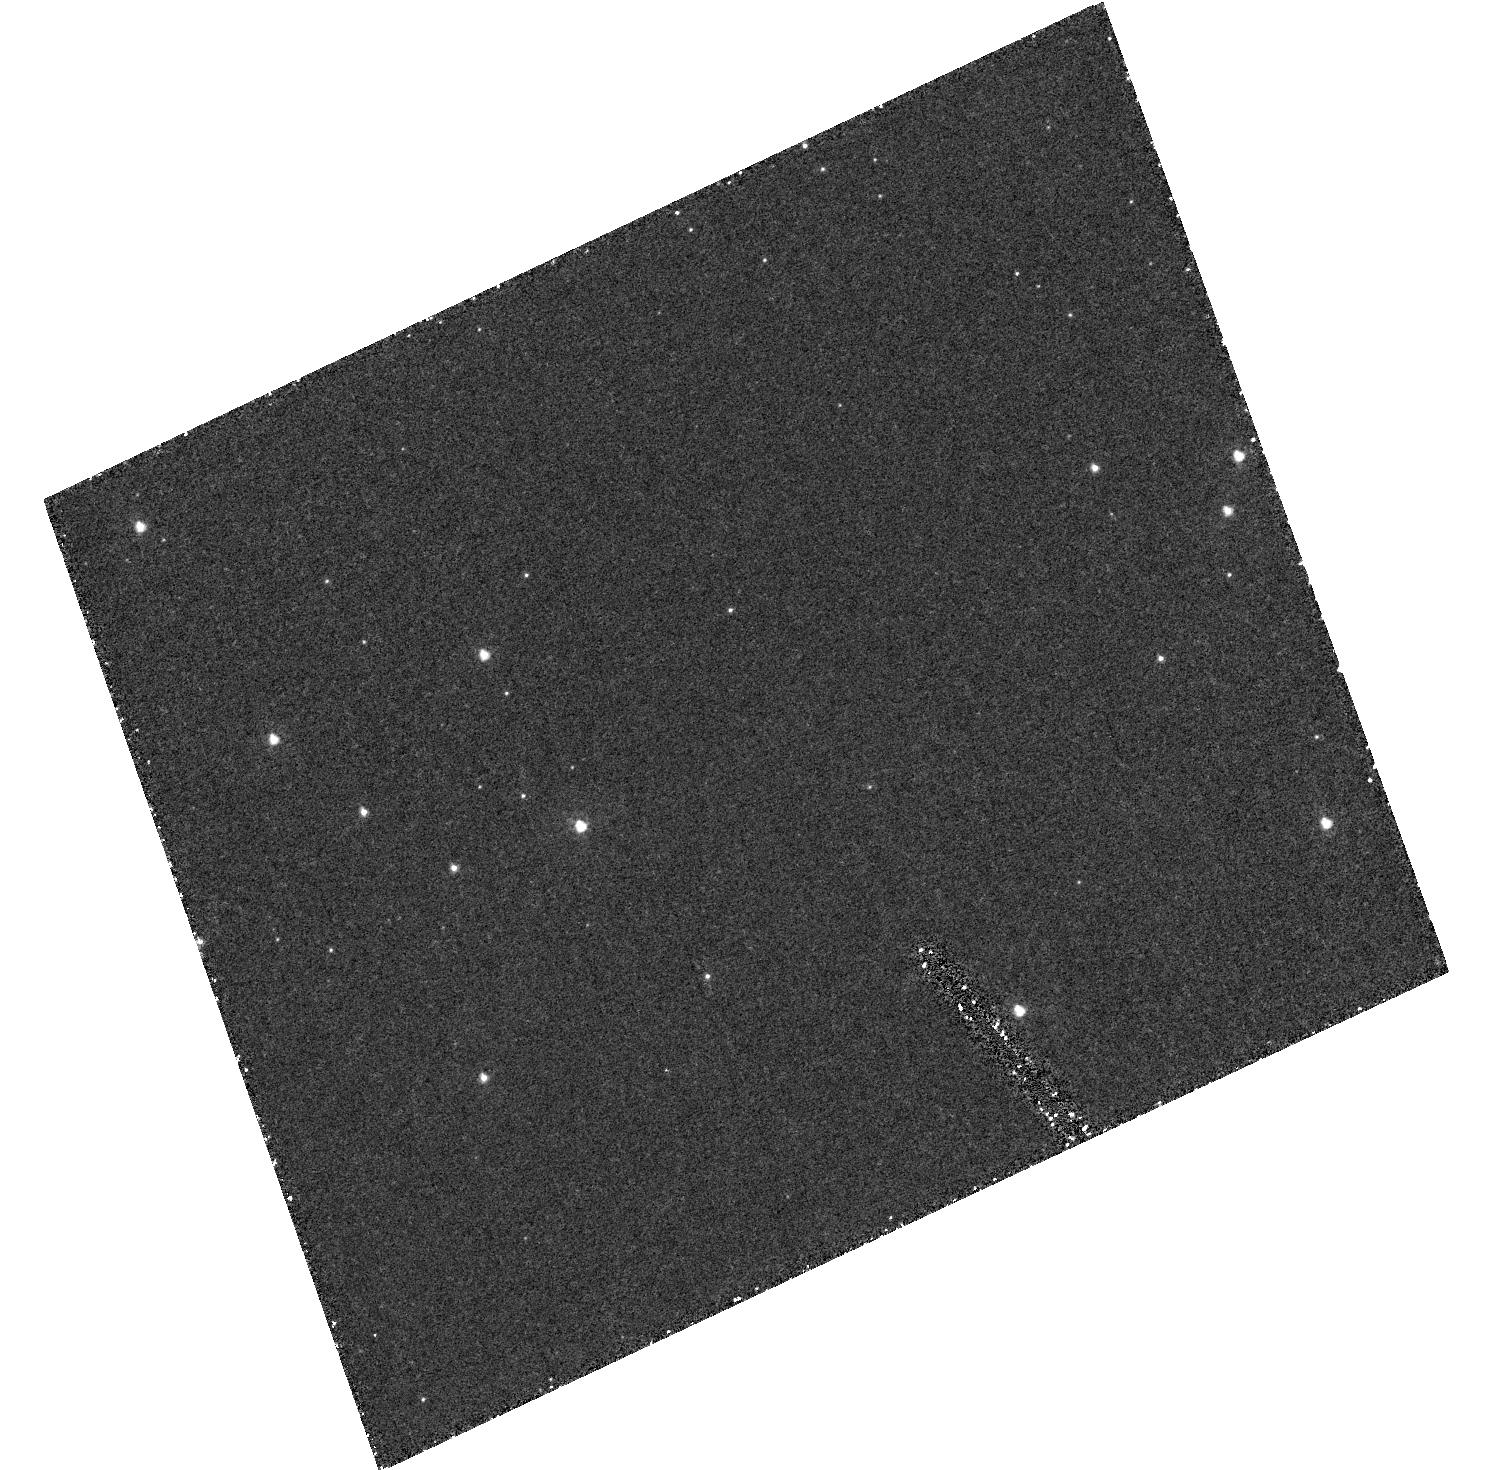
Target: field at RA 5.667°, Dec -72.064°
Instrument: ACS/HRC
Filter: F250W
Exposure: 1.5 h
Observation ID: hst_9444_01_acs_hrc_f250w_j6lk01

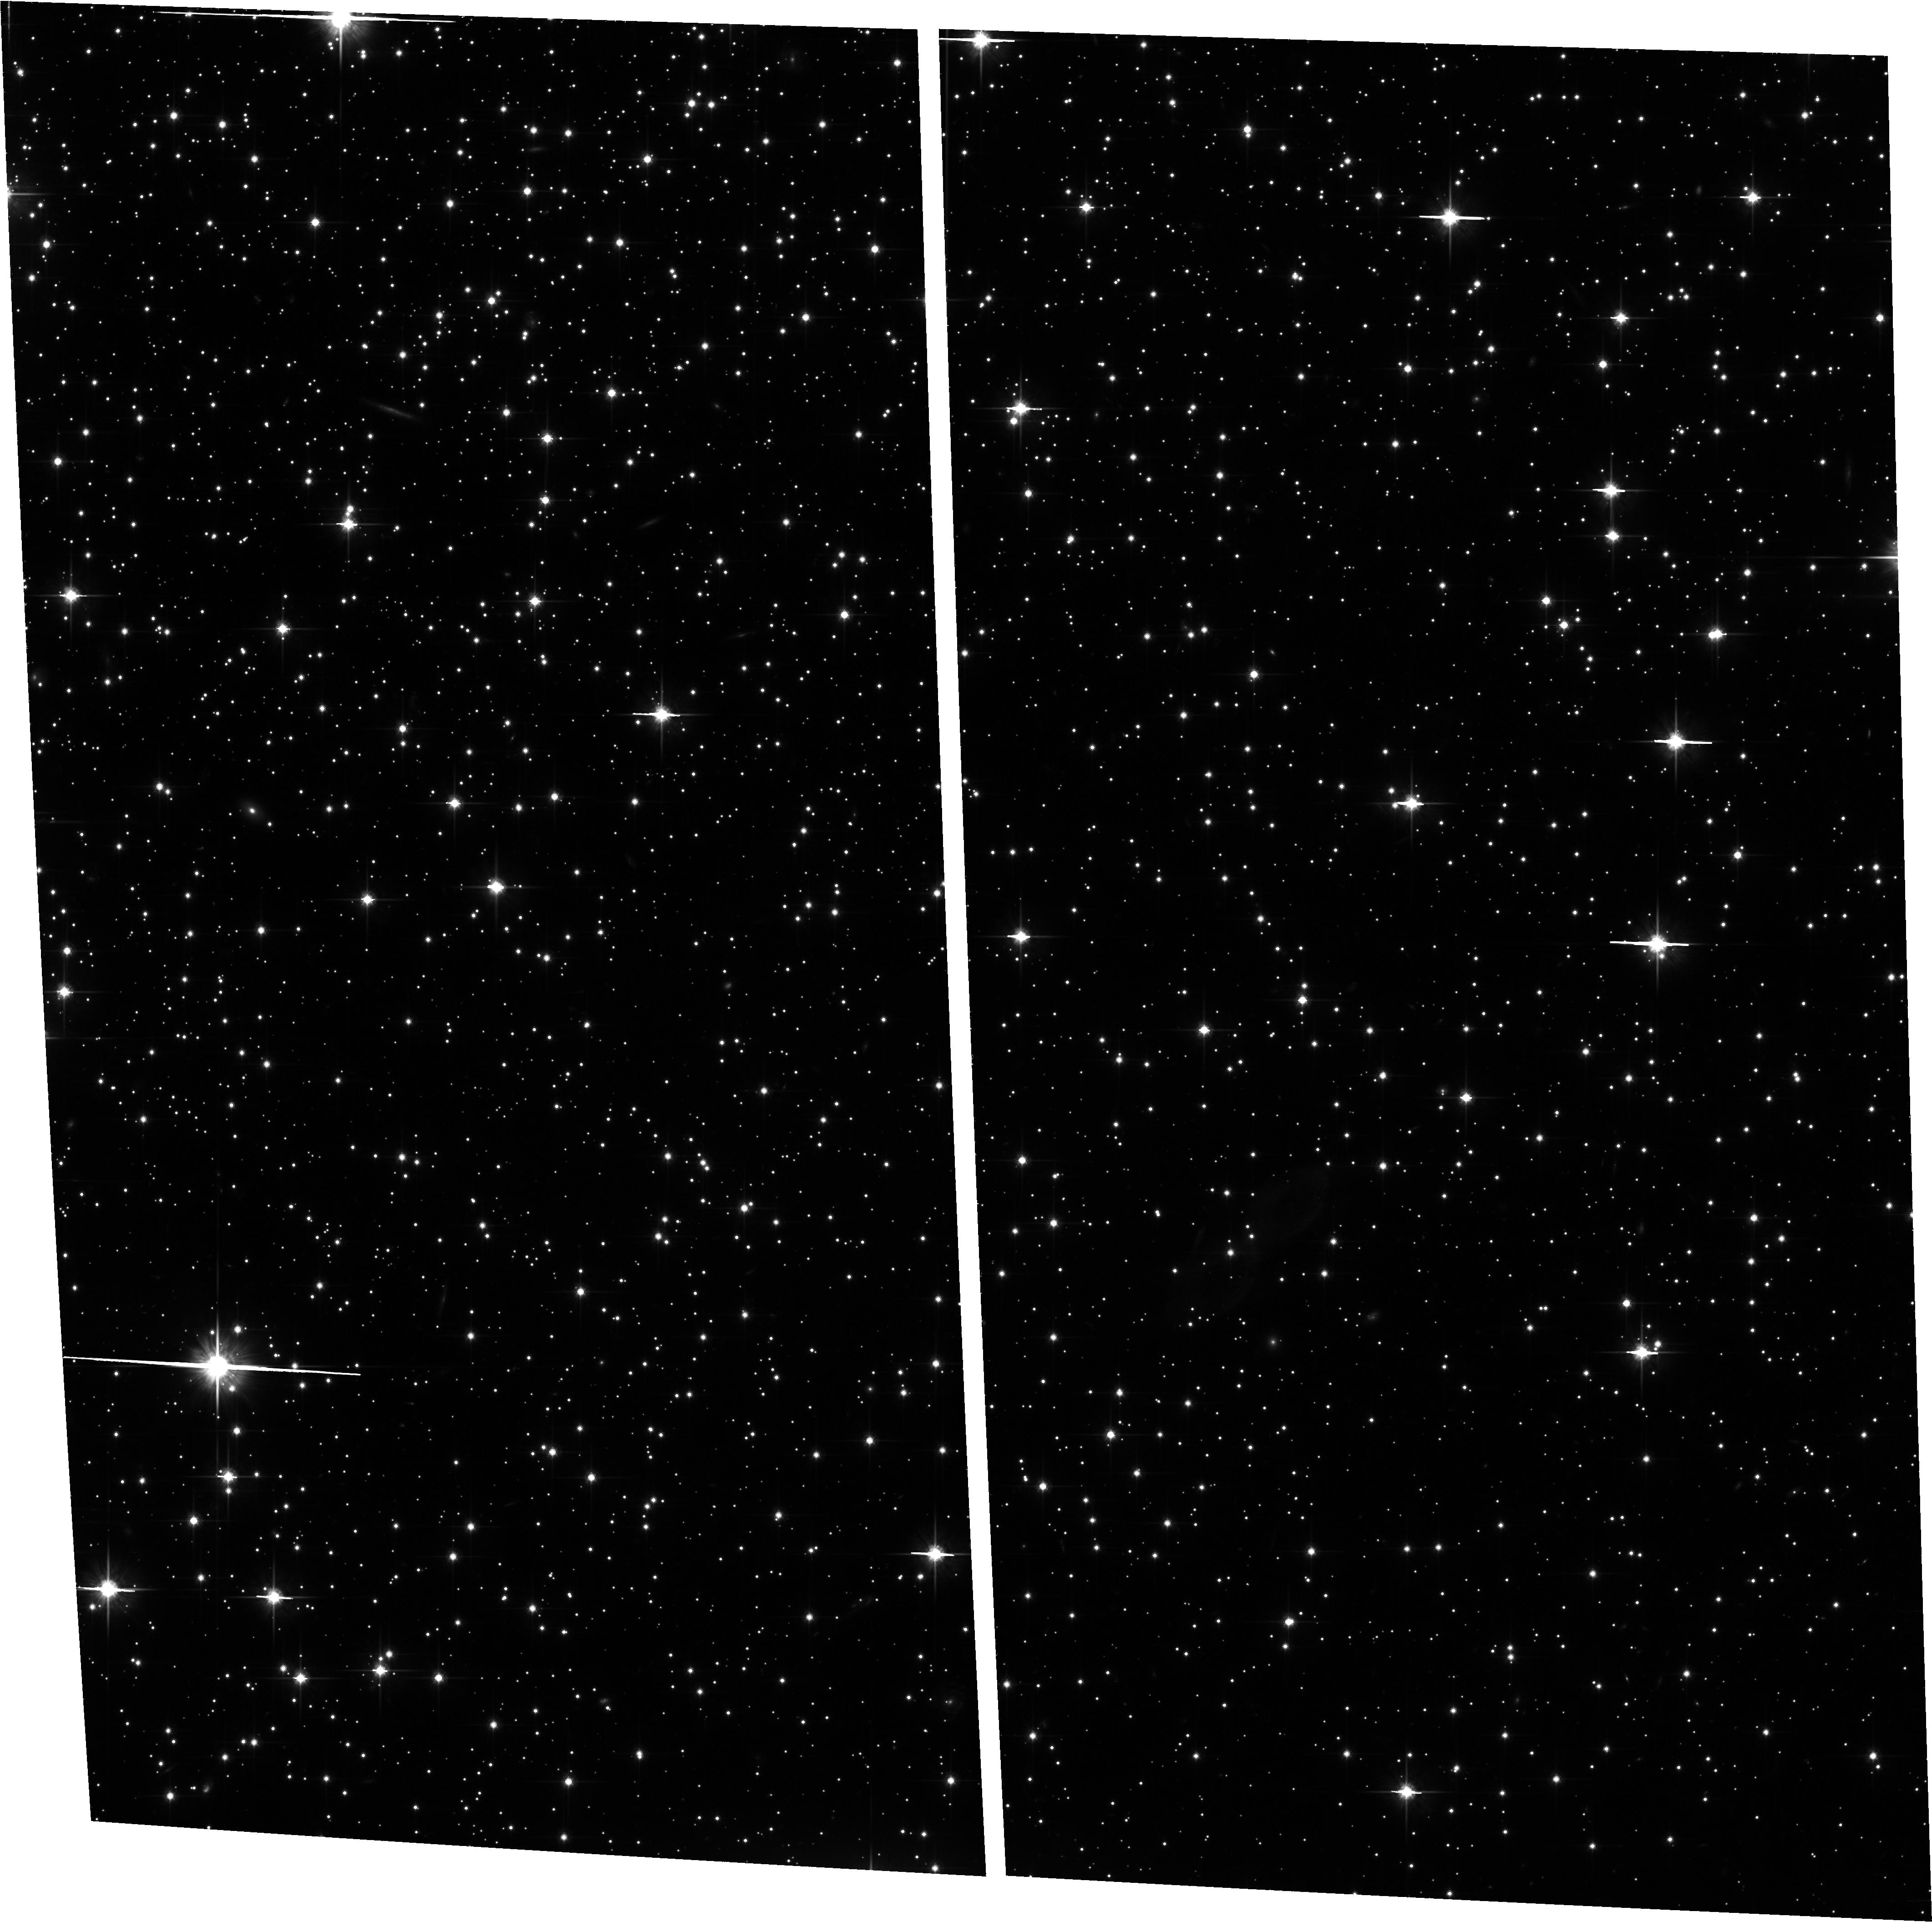
Target: NGC5139
Instrument: ACS/WFC
Filter: F814W
Exposure: 1.5 h
Observation ID: hst_9444_02_acs_wfc_f814w_j6lk02

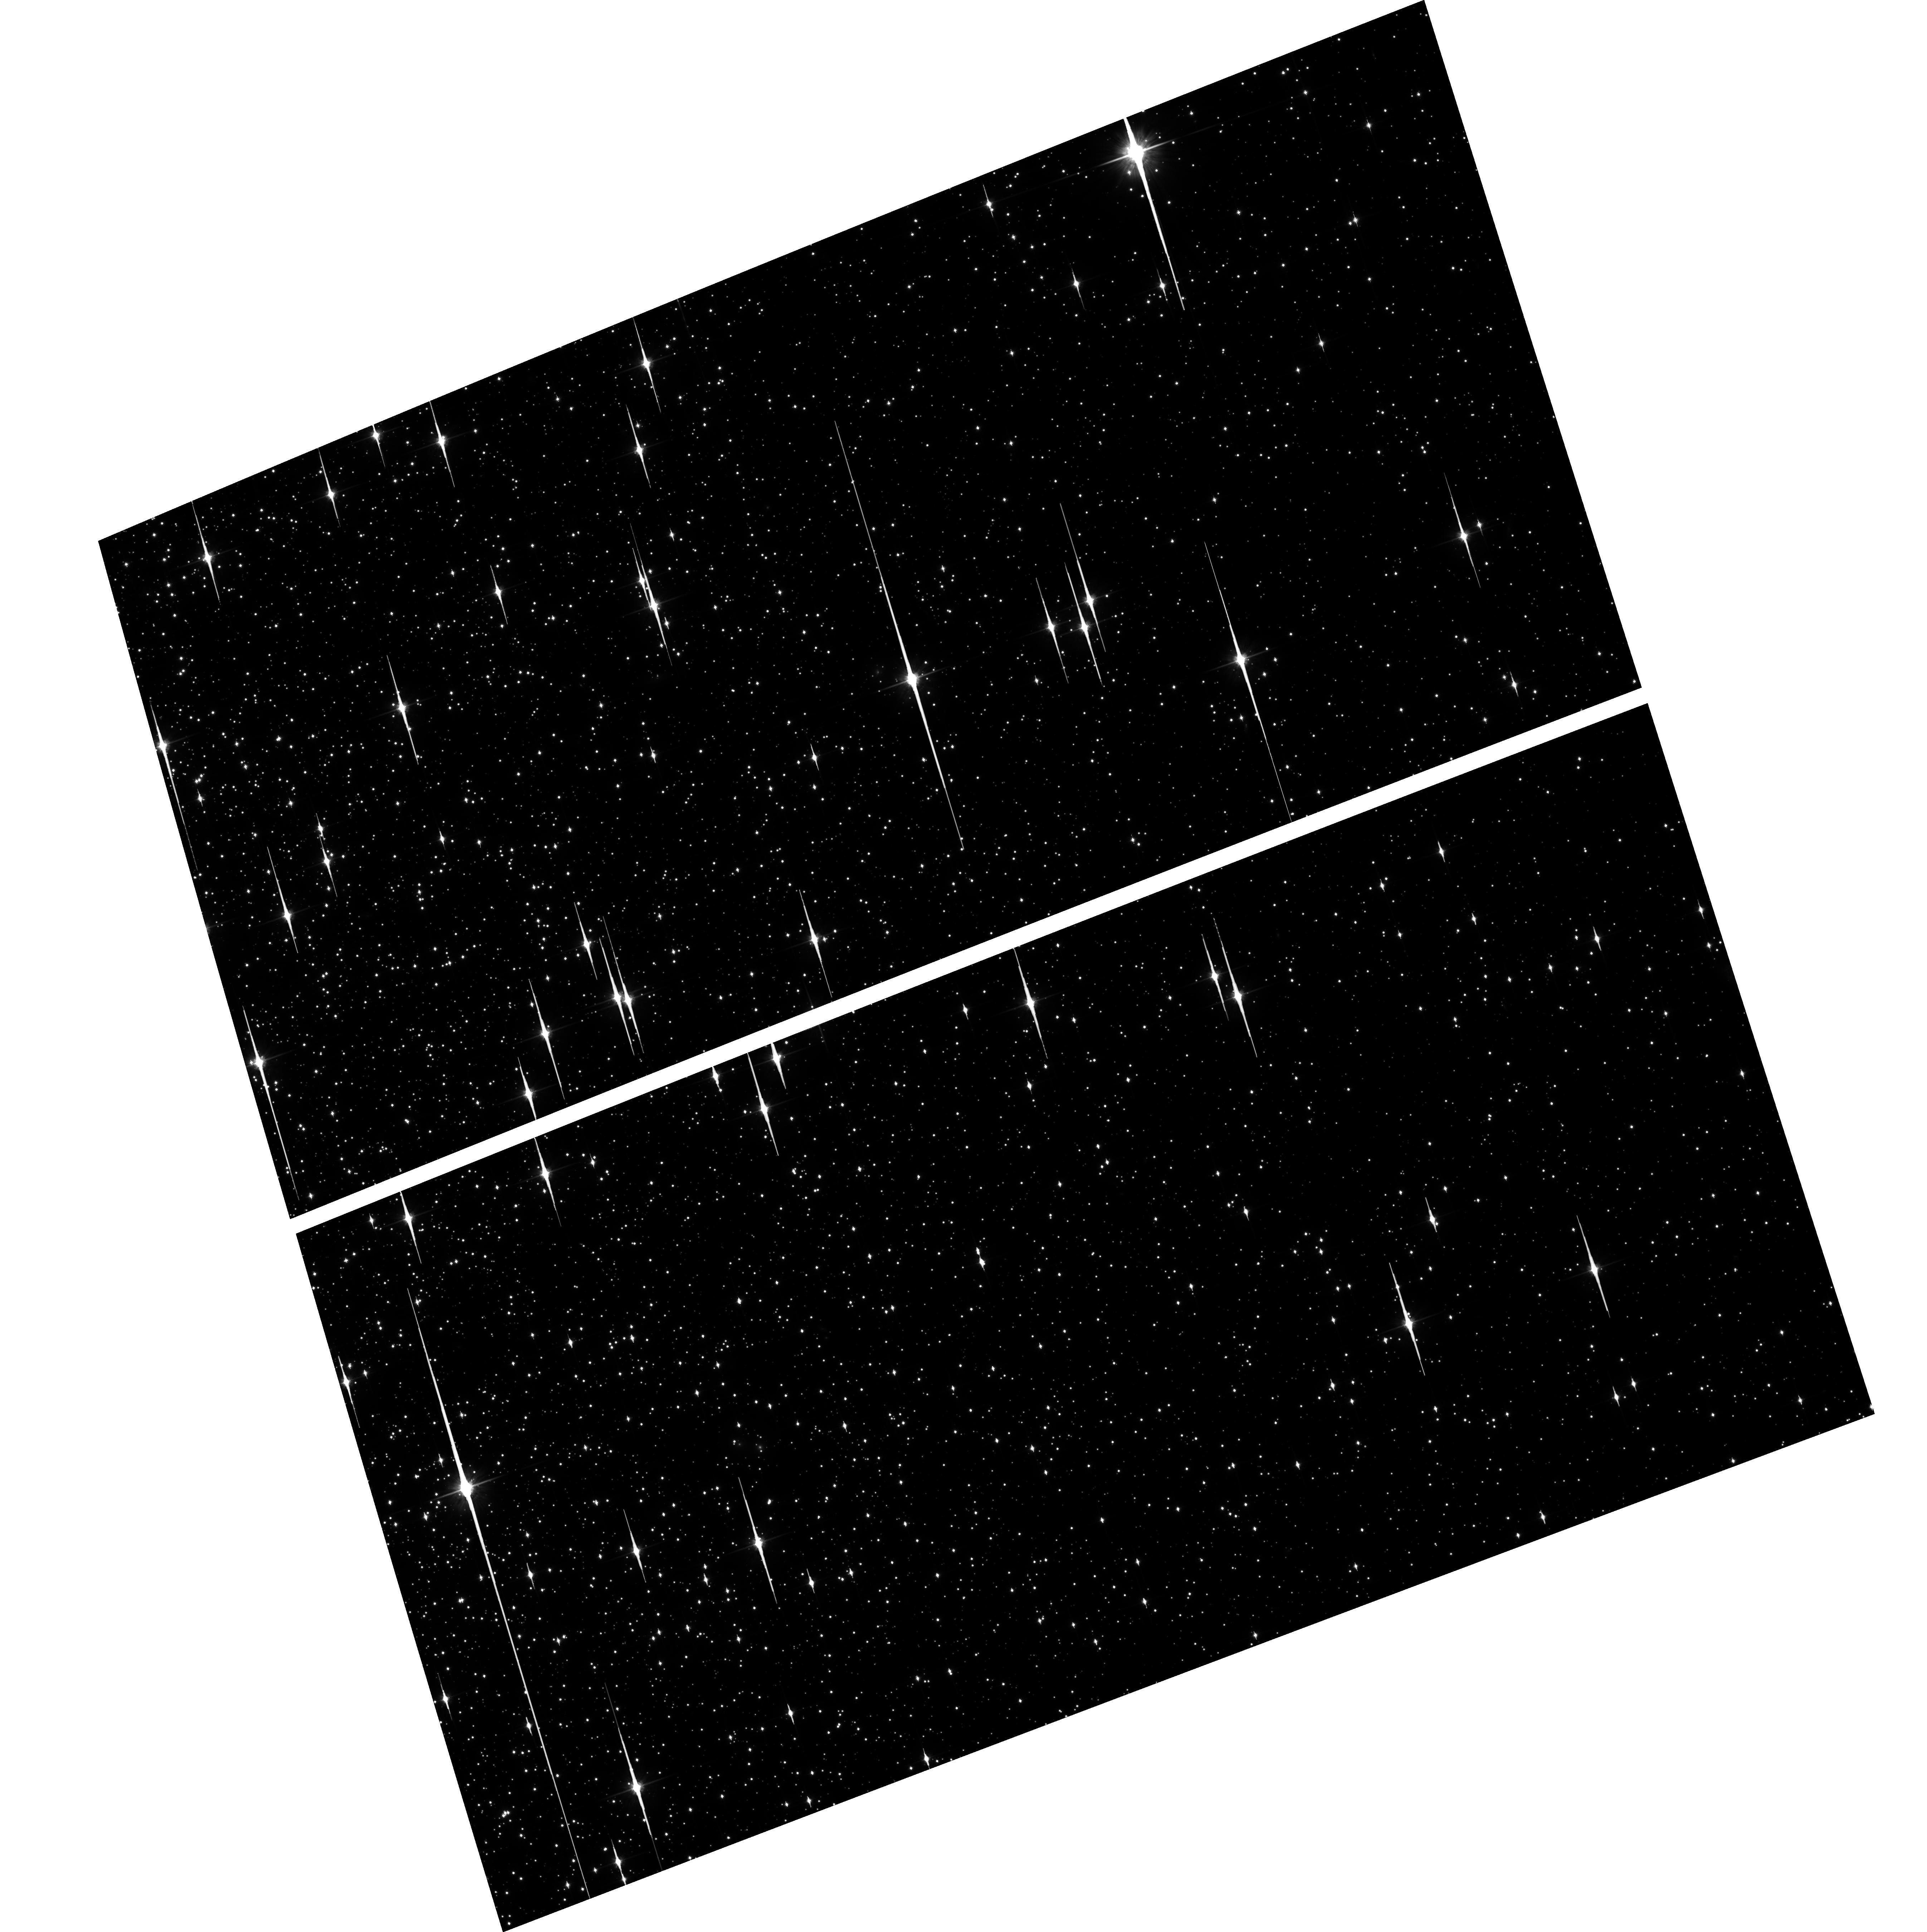
Target: NGC104
Instrument: ACS/WFC
Filter: F814W
Exposure: 1.6 h
Observation ID: hst_9444_01_acs_wfc_f814w_j6lk01

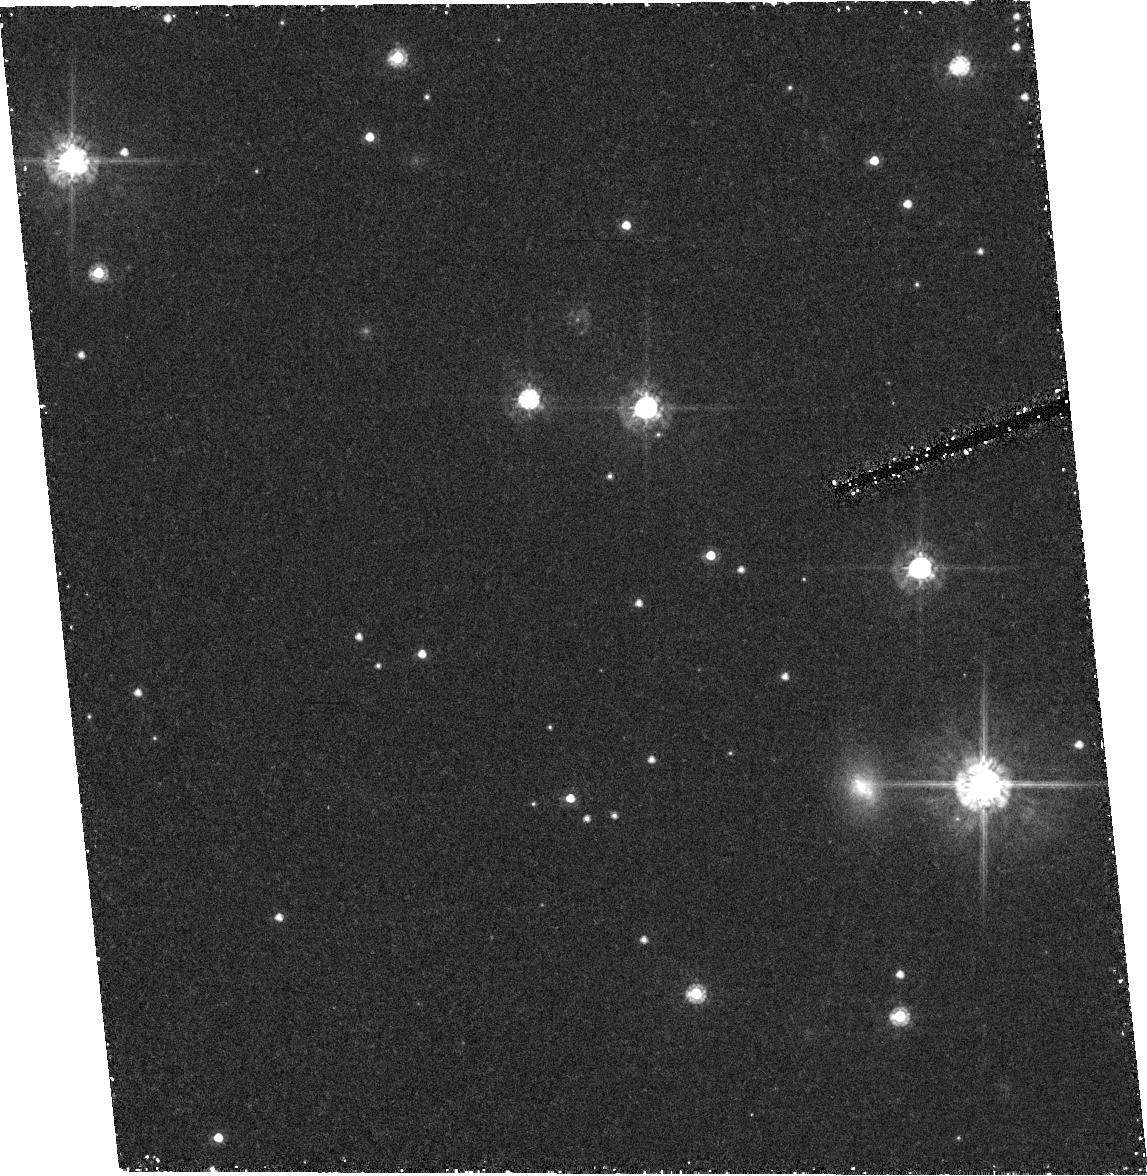
Target: field at RA 201.398°, Dec -47.669°
Instrument: ACS/HRC
Filter: F555W
Exposure: 1.4 h
Observation ID: hst_9444_02_acs_hrc_f555w_j6lk02

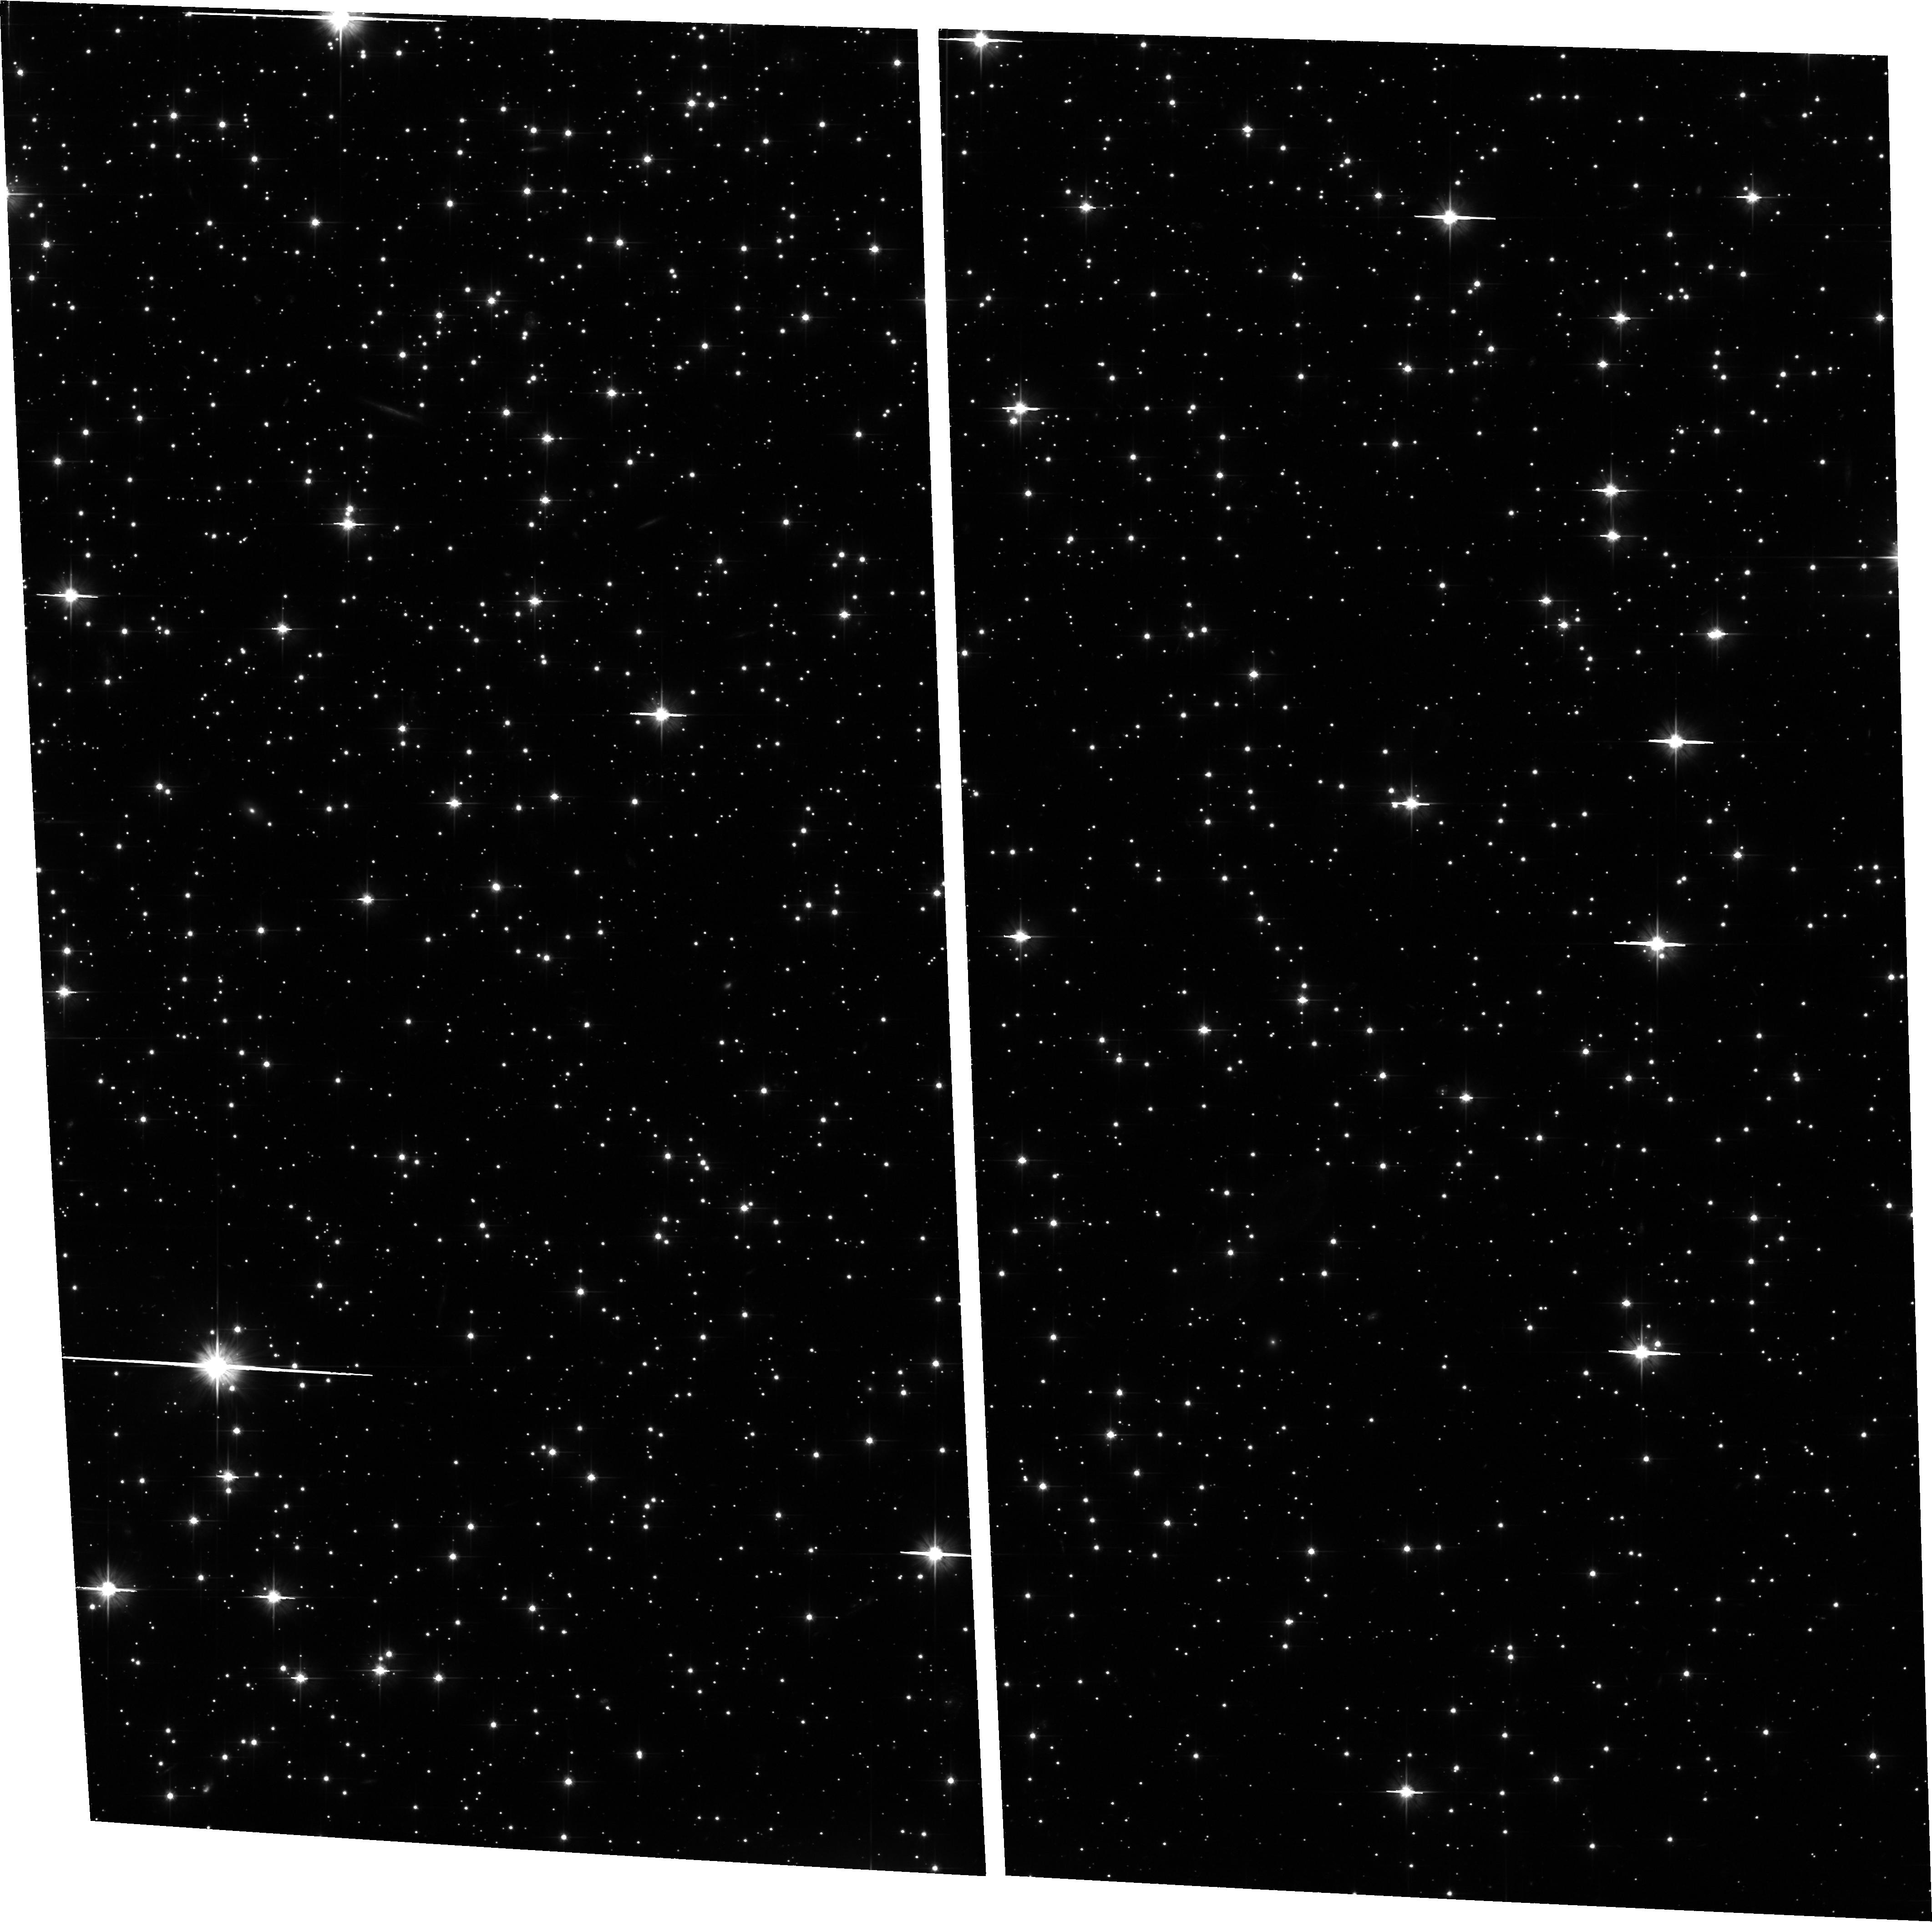
Target: NGC5139
Instrument: ACS/WFC
Filter: F606W
Exposure: 1.5 h
Observation ID: hst_9444_02_acs_wfc_f606w_j6lk02

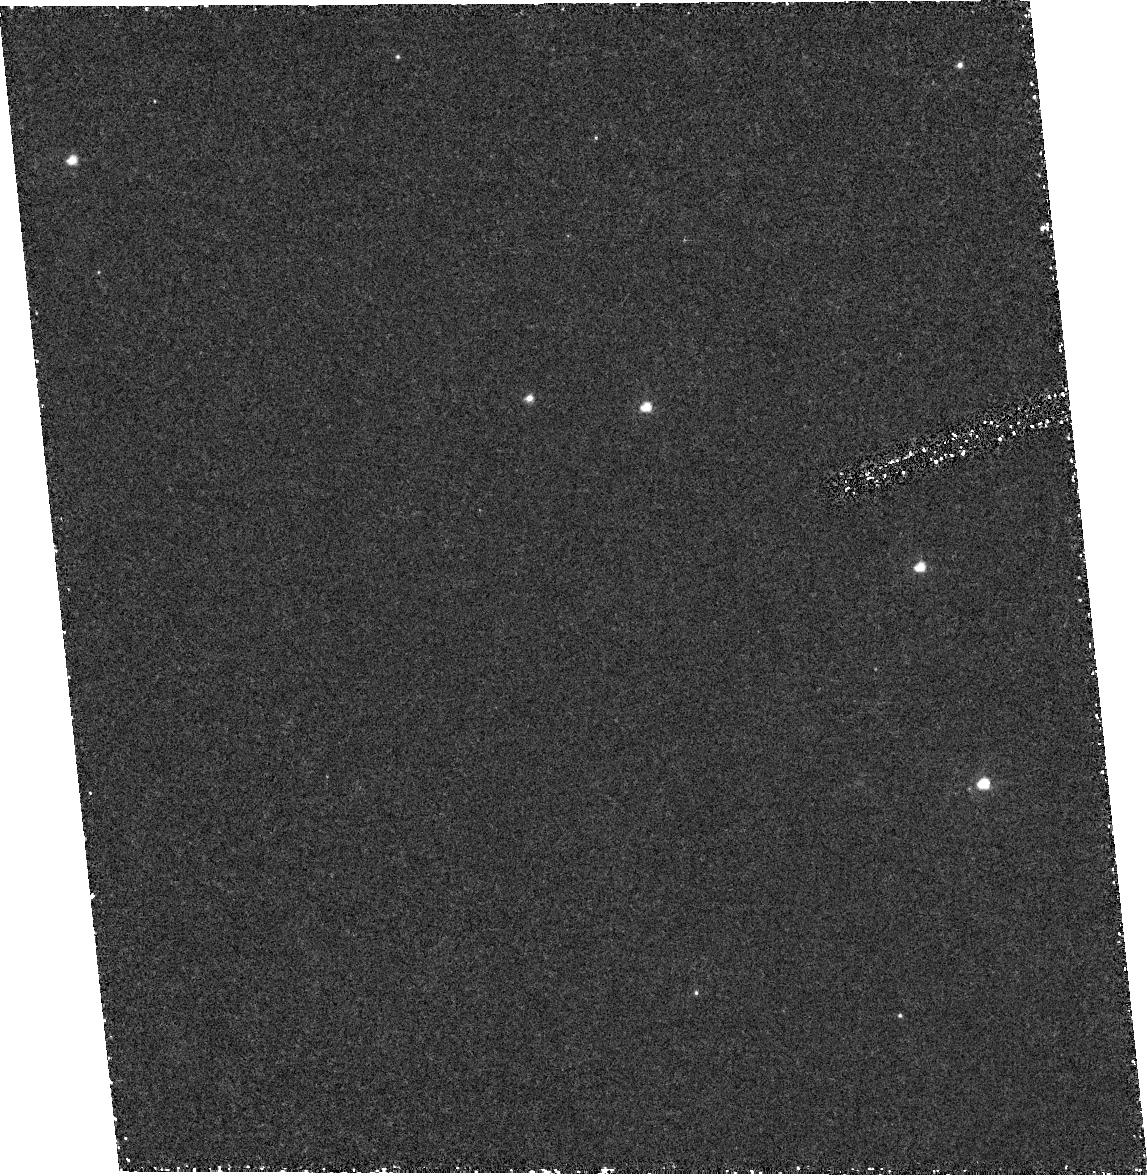
Target: field at RA 201.398°, Dec -47.669°
Instrument: ACS/HRC
Filter: F250W
Exposure: 1.4 h
Observation ID: hst_9444_02_acs_hrc_f250w_j6lk02

The Region of the Hydrogen-Burning Limit in Omega Centauri and 47 Tucanae (PI: King, Ivan R.)

We propose a photometric study of the lower main sequences of Omega Cen and 47 Tuc, down to the region of the H-burning limit, which the deeper faintness limit of ACS will allow us to reach. For the faintest stars, proper-motion separation of cluster from field is essential; hence we include Cycle 13 observations. The resulting color--magnitude diagrams (CMDs) and luminosity functions (LFs) will allow study of stars in a mass regime and metallicity that have never been accessible before, and will serve as an important check on theories of the structure of low-mass stars. Our CMDs will check the luminosity--radius relation, while the faint end of the LF can be used to check the mass--luminosity relation. With 47 Tuc we extend these checks to a higher metallicity than before, while in Omega Cen we investigate the effect of a range of metallicity within a single cluster. In both clusters we will produce the faintest existing MS and WD sequences, and the faintest LF. With this proposal we initiate high-precision astrometry with ACS using the state-of-the-art techniques that we have developed for WFPC2. A separate proposal addresses the geometric distortion of ACS, but we can do well in the present work even with approximate distortion corrections, as we can if necessary confine our measurements to relative positions of closely neighboring stars.